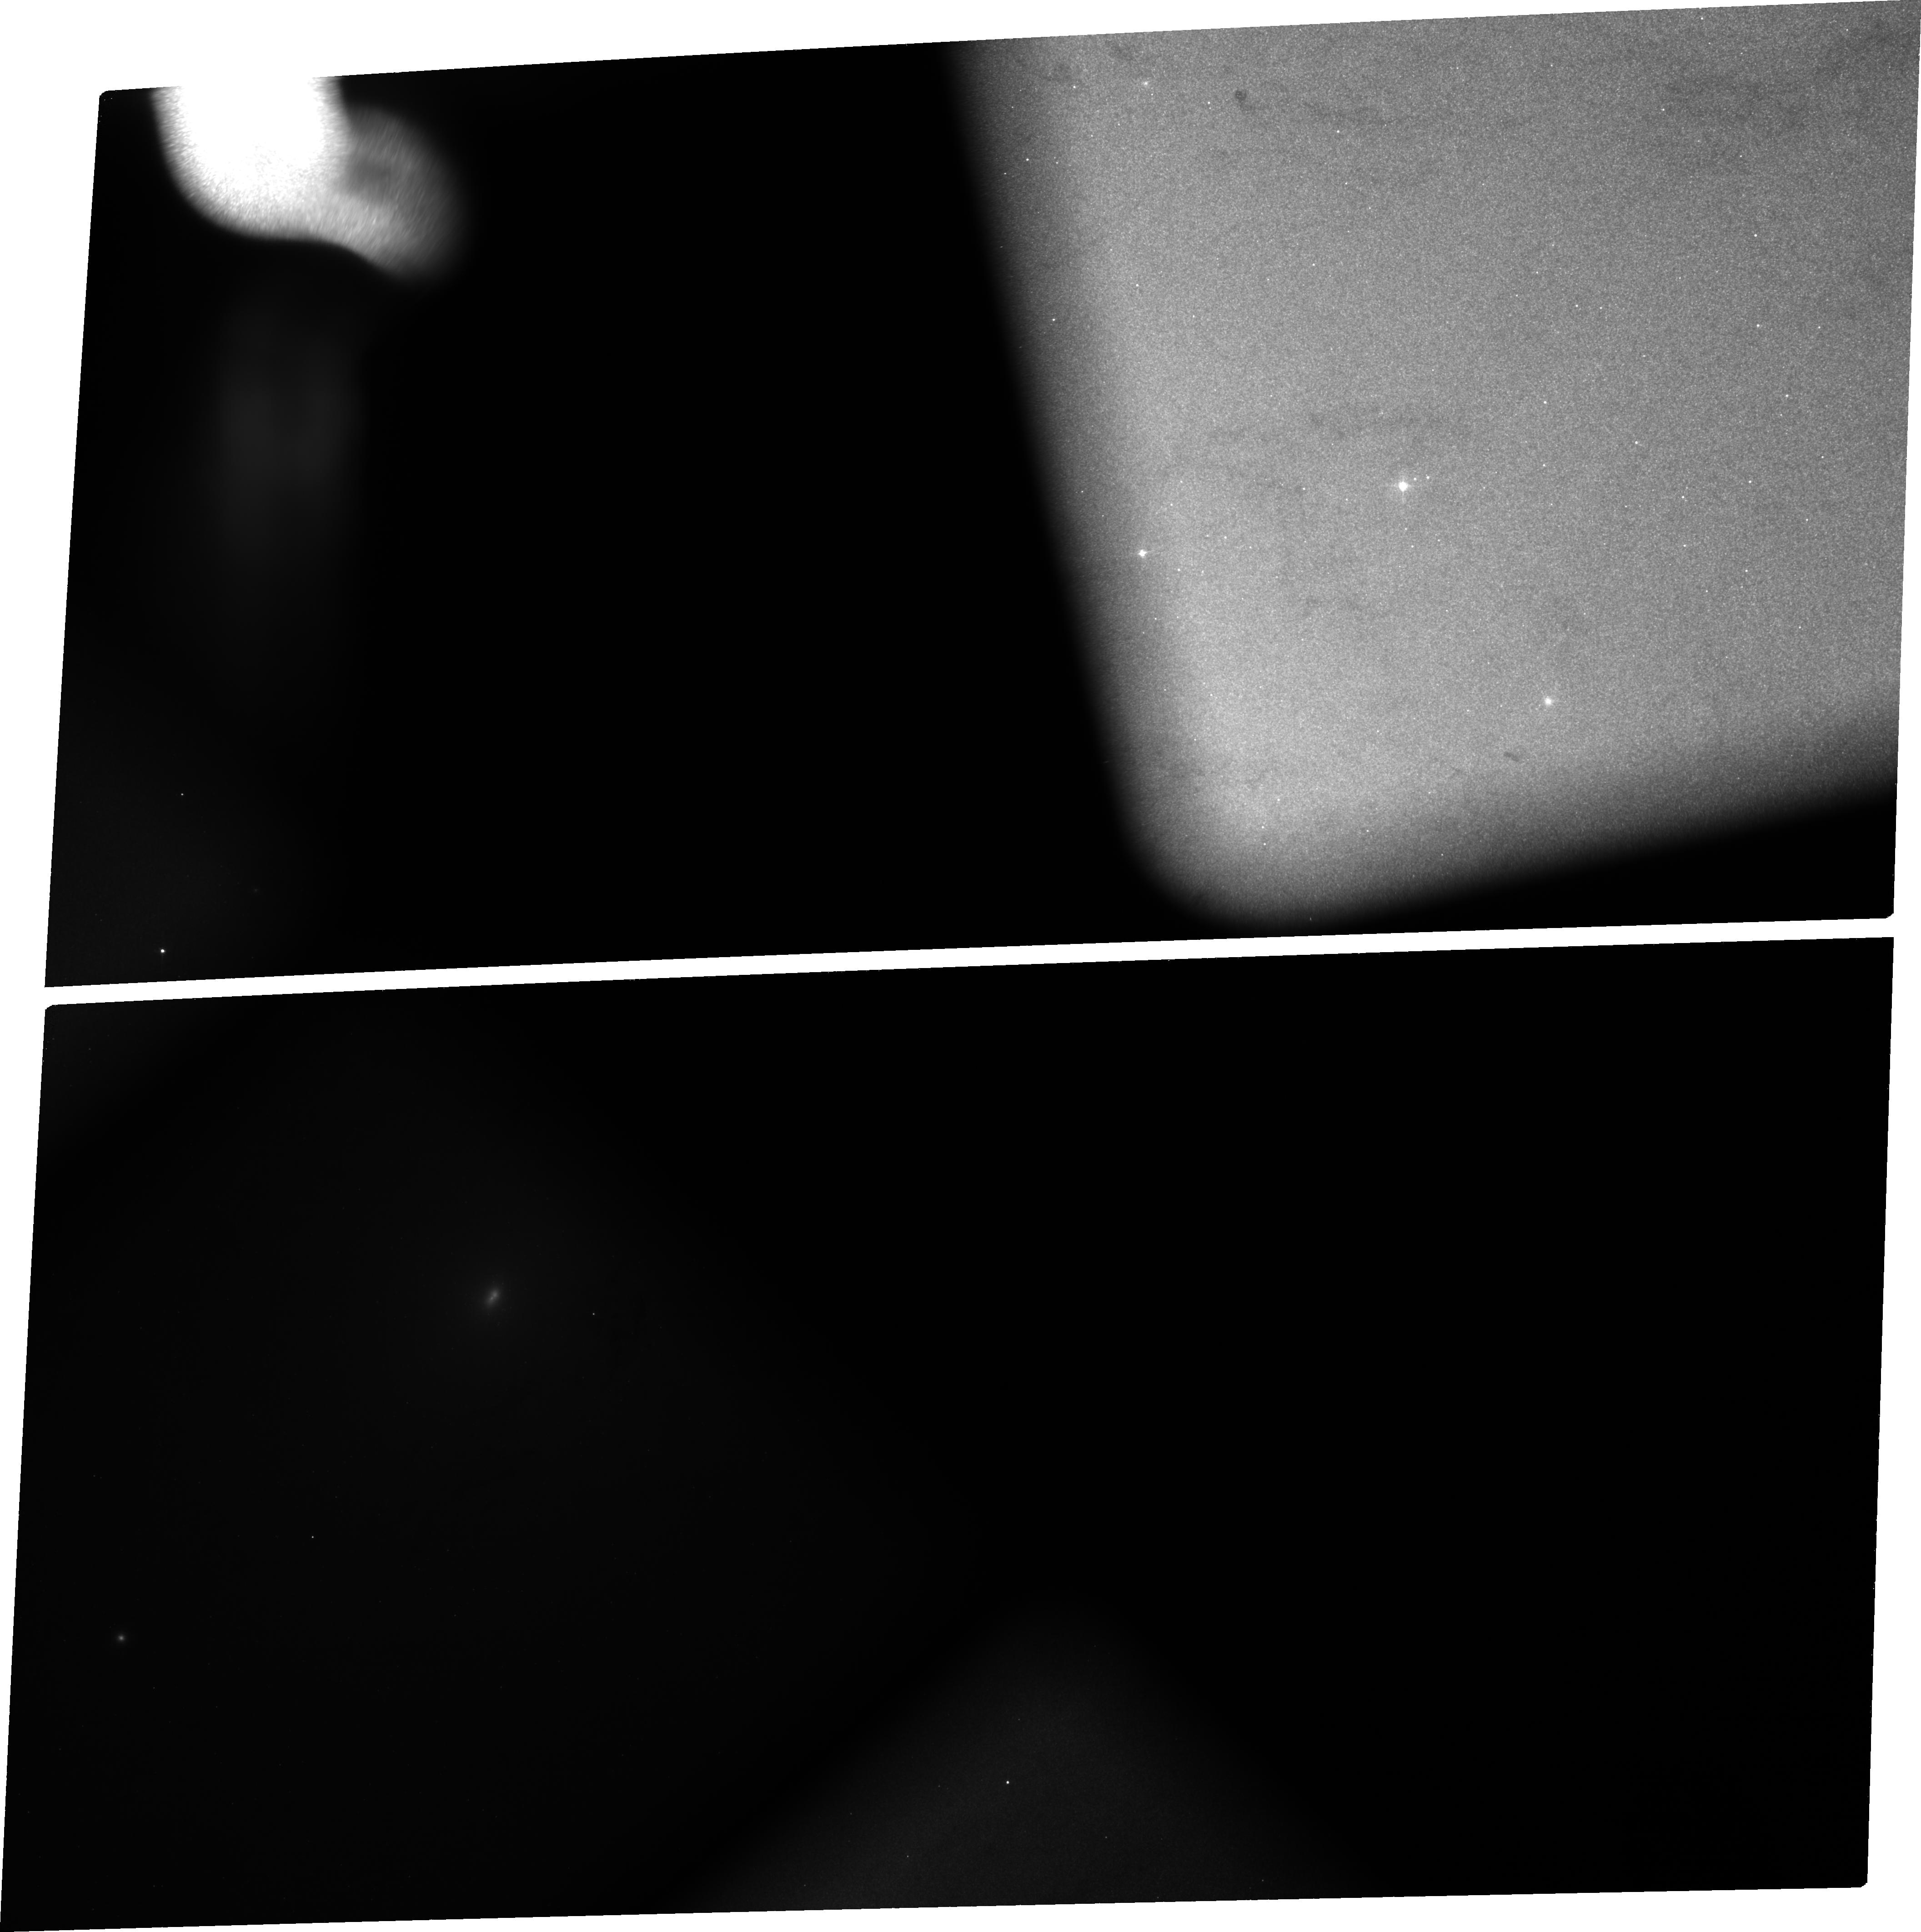
Target: NGC224-SN1885
Instrument: ACS/WFC
Filter: FR388N
Exposure: 3.5 h
Observation ID: jb2701010

Imaging the Distribution of Iron in a Type Ia Supernova (PI: Fesen, Robert A.)

We know Type Ia supernovae are thermonuclear explosions of CO white dwarfs, but we don't know the specifics of how the nuclear burning proceeds from the core outward to the surface once it starts. Thermonuclear instability in a WD core is thought to start off as a subsonic, turbulent deflagration wave or "burning" wave but then may, at some point, transition into a supernova blast or detonation wave. In such a "delayed detonation" model, differences between normal and subluminous Type Ia SNe reflect differences in the amount of burning that has occurred in the pre-detonation phase. More burning helps to pre-expand the WD before passage of the detontation wave which then lowers the density of the outer layers and, in turn, results in a different element production and internal structure. Directly imaging the 2D chemical distribution of ejecta from a Type Ia SN is actually possible in the case of the subluminous Type Ia SN 1885 which occurred on the near-side of M31's central bulge. The entire 123 year old remnant -- core to outer edge -- is visible via strong near-UV, Ca and Fe line absorptions, and remarkably, is still in near free expansion. This means that elemental stratification seen today is likely to accurately reflect the explosive nucleosynthesis physics. We propose ACS WFC images of SN 1885 to take advantage of this extraordinary situation: Having a young, nearby Type Ia SN remnant visible in silhouette against a galaxy-size light table. The proposed observations will reveal the Fe ejecta distribution, density structure, sphericity, and ionization state as a function of expansion velocity, thereby testing SN Ia explosion models with direct Fe-rich ejecta mapping data.